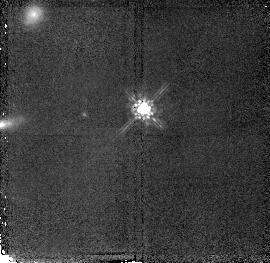
Target: LBQS1210+1731
Instrument: NICMOS/NIC2
Filter: F160W
Exposure: 43 min
Observation ID: n4ta03010

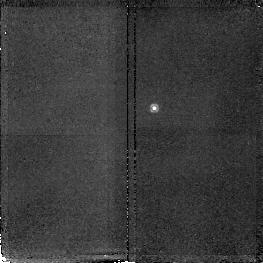
Target: LBQS2230+0232
Instrument: NICMOS/NIC2
Filter: F187N
Exposure: 47 min
Observation ID: n4ta05070

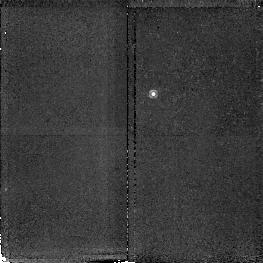
Target: QSO1244+3443
Instrument: NICMOS/NIC2
Filter: F187N
Exposure: 47 min
Observation ID: n4ta010j0

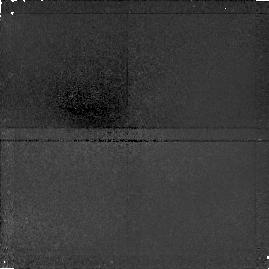
Target: LBQS1210+1731
Instrument: NICMOS/NIC1
Filter: F108N
Exposure: 47 min
Observation ID: n4ta030x0

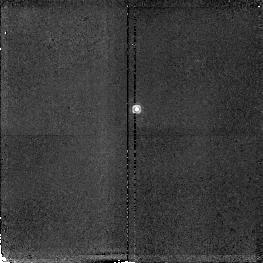
Target: LBQS1210+1731
Instrument: NICMOS/NIC2
Filter: F190N
Exposure: 47 min
Observation ID: n4ta030d0

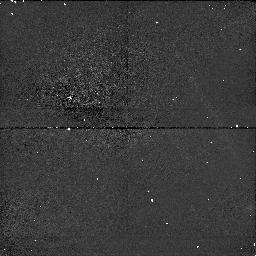
Target: LBQS1210+1731
Instrument: NICMOS/NIC1
Filter: F110W
Exposure: 40 min
Observation ID: n4ta04030

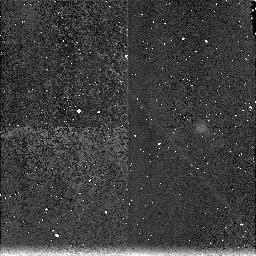
Target: LBQS2230+0232
Instrument: NICMOS/NIC3
Filter: F187N
Exposure: 45 min
Observation ID: n4ta06080

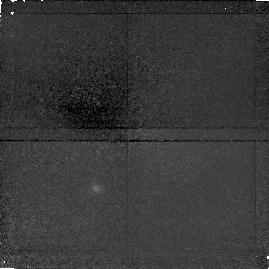
Target: QSO1244+3443
Instrument: NICMOS/NIC1
Filter: F160W
Exposure: 47 min
Observation ID: n4ta01090

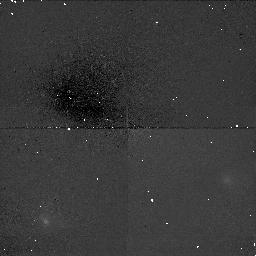
Target: QSO1244+3443
Instrument: NICMOS/NIC1
Filter: F160W
Exposure: 48 min
Observation ID: n4ta02090

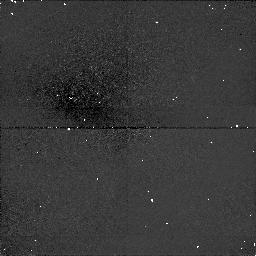
Target: LBQS1210+1731
Instrument: NICMOS/NIC1
Filter: F108N
Exposure: 43 min
Observation ID: n4ta04090

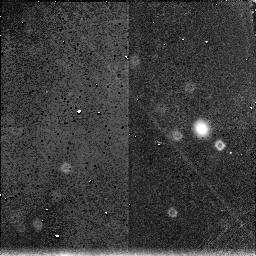
Target: LBQS2230+0232
Instrument: NICMOS/NIC3
Filter: F160W
Exposure: 38 min
Observation ID: n4ta06020

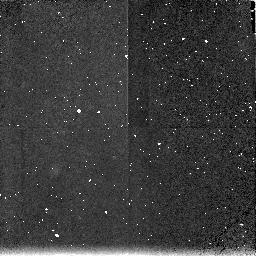
Target: QSO1244+3443
Instrument: NICMOS/NIC3
Filter: F187N
Exposure: 48 min
Observation ID: n4ta02080

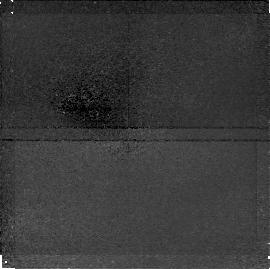
Target: LBQS2230+0232
Instrument: NICMOS/NIC1
Filter: F160W
Exposure: 47 min
Observation ID: n4ta050r0

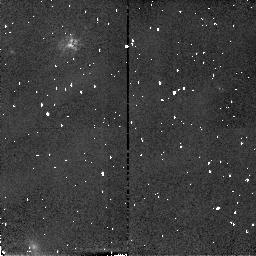
Target: LBQS1210+1731
Instrument: NICMOS/NIC2
Filter: F160W
Exposure: 40 min
Observation ID: n4ta04010

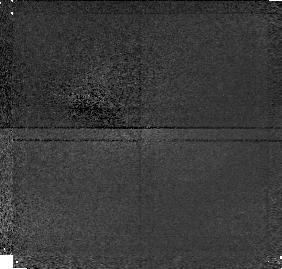
Target: LBQS1210+1731
Instrument: NICMOS/NIC1
Filter: F110W
Exposure: 43 min
Observation ID: n4ta03030

Imaging of Quasar Absorber Systems (PI: Hill, John M.)

We propose using HST and the coronagraphic mode of NICMOS to detect emission from the galaxies or proto-galaxies which cause the damped Lyman-alpha absorption line systems in the spectra of quasars. The sample of three quasars has been selected so that we may obtain not only a deep continuum image in filter F160W, but also line-emission images in narrow-band filters which correspond to H-alpha at the redshift of the absorber, F187N or F190N (and in one instance [OII] 3727 in F108N). H-alpha emission would confirm any detection of the absorber and may also provide a redshift for any companions of the absorber system. The broad-band exposures are selected to detect a galaxy with luminosity of 0.2 H* at the absorber redshift or 0.5 H* at the quasar redshift. Some of the exposures are taken outside the coronagraph aperture to get a good profile of the quasar and to sample the region covered by the occulting mask. The narrow-band exposures are selected to detect an H-alpha flux corresponding to 5-10 solar masses per year of star formation in an absorber galaxy. In addition to the images taken with the primary camera 2, coordinated parallel images will also be obtained with cameras 1 and 3, using narrow and broad band filters. Even though the parallel images in camera 3 might be out of focus, they will be useful after deconvolution to search for companions in adjacent fields at the same redshift as the absorber. Keywords: galaxies, quasars, quasar absorption lines